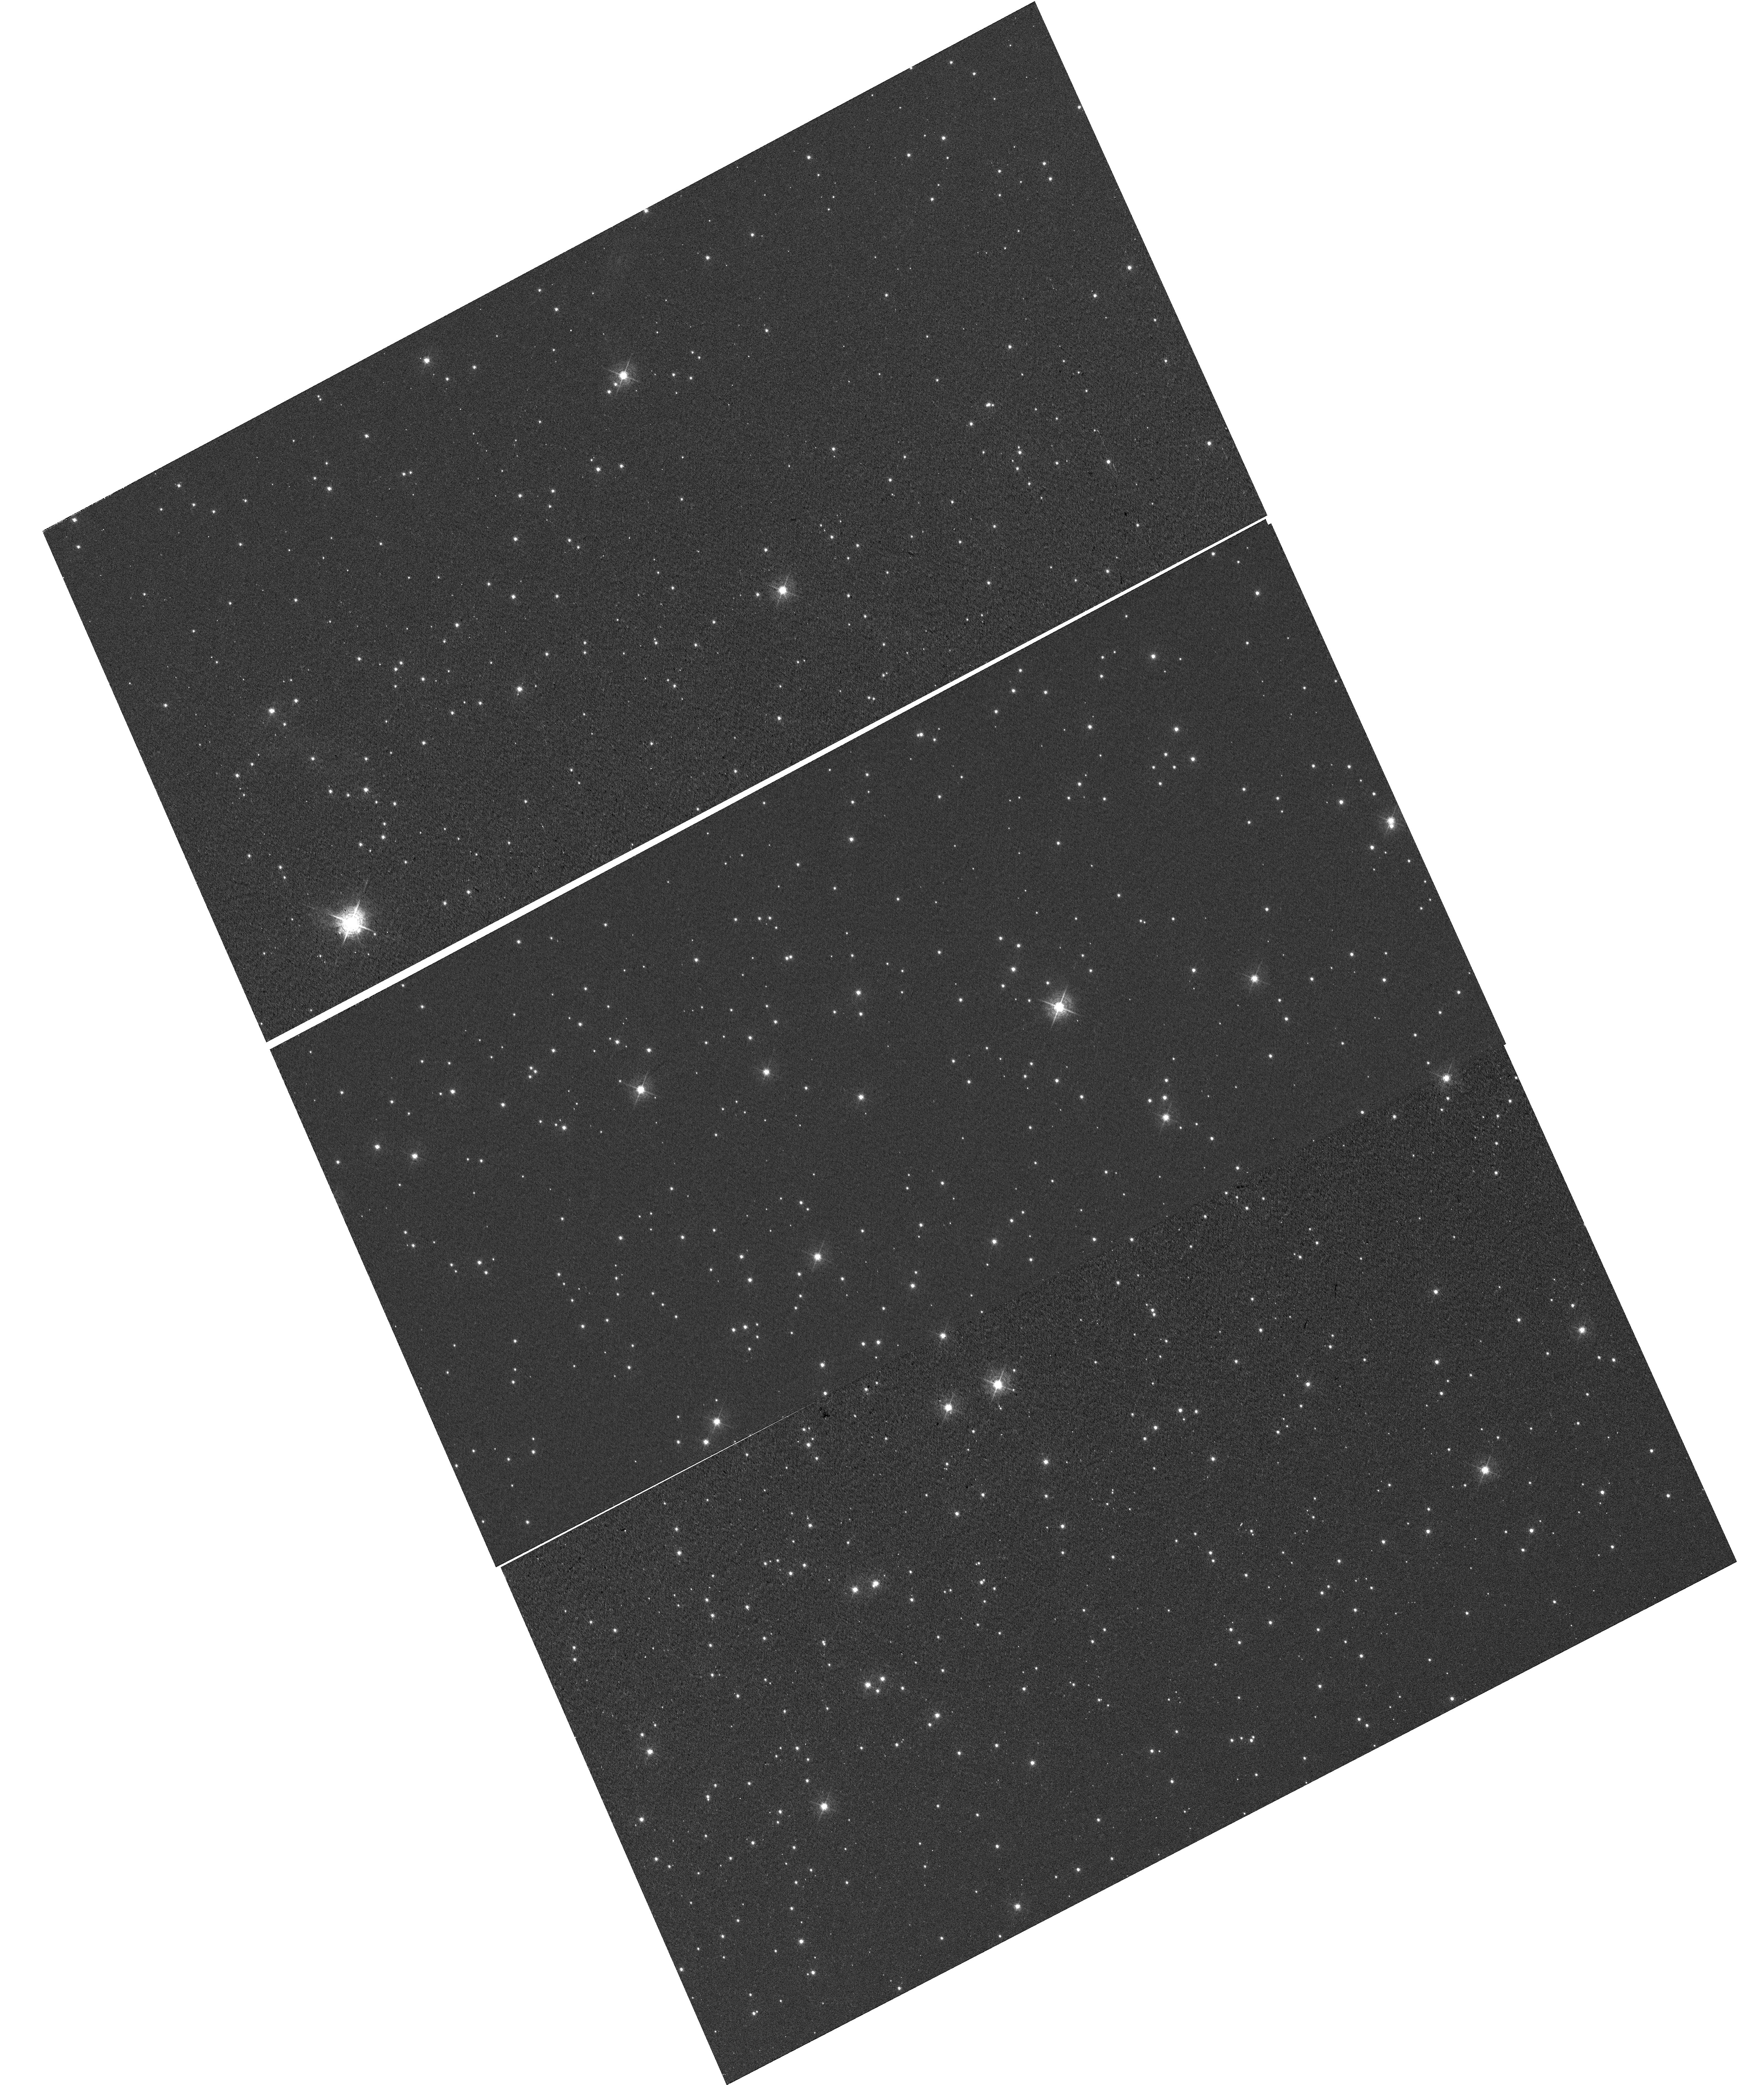
Target: NGC-6791
Instrument: WFC3/UVIS
Filter: F502N
Exposure: 30 min
Observation ID: hst_13083_05_wfc3_uvis_f502n_ic5w05

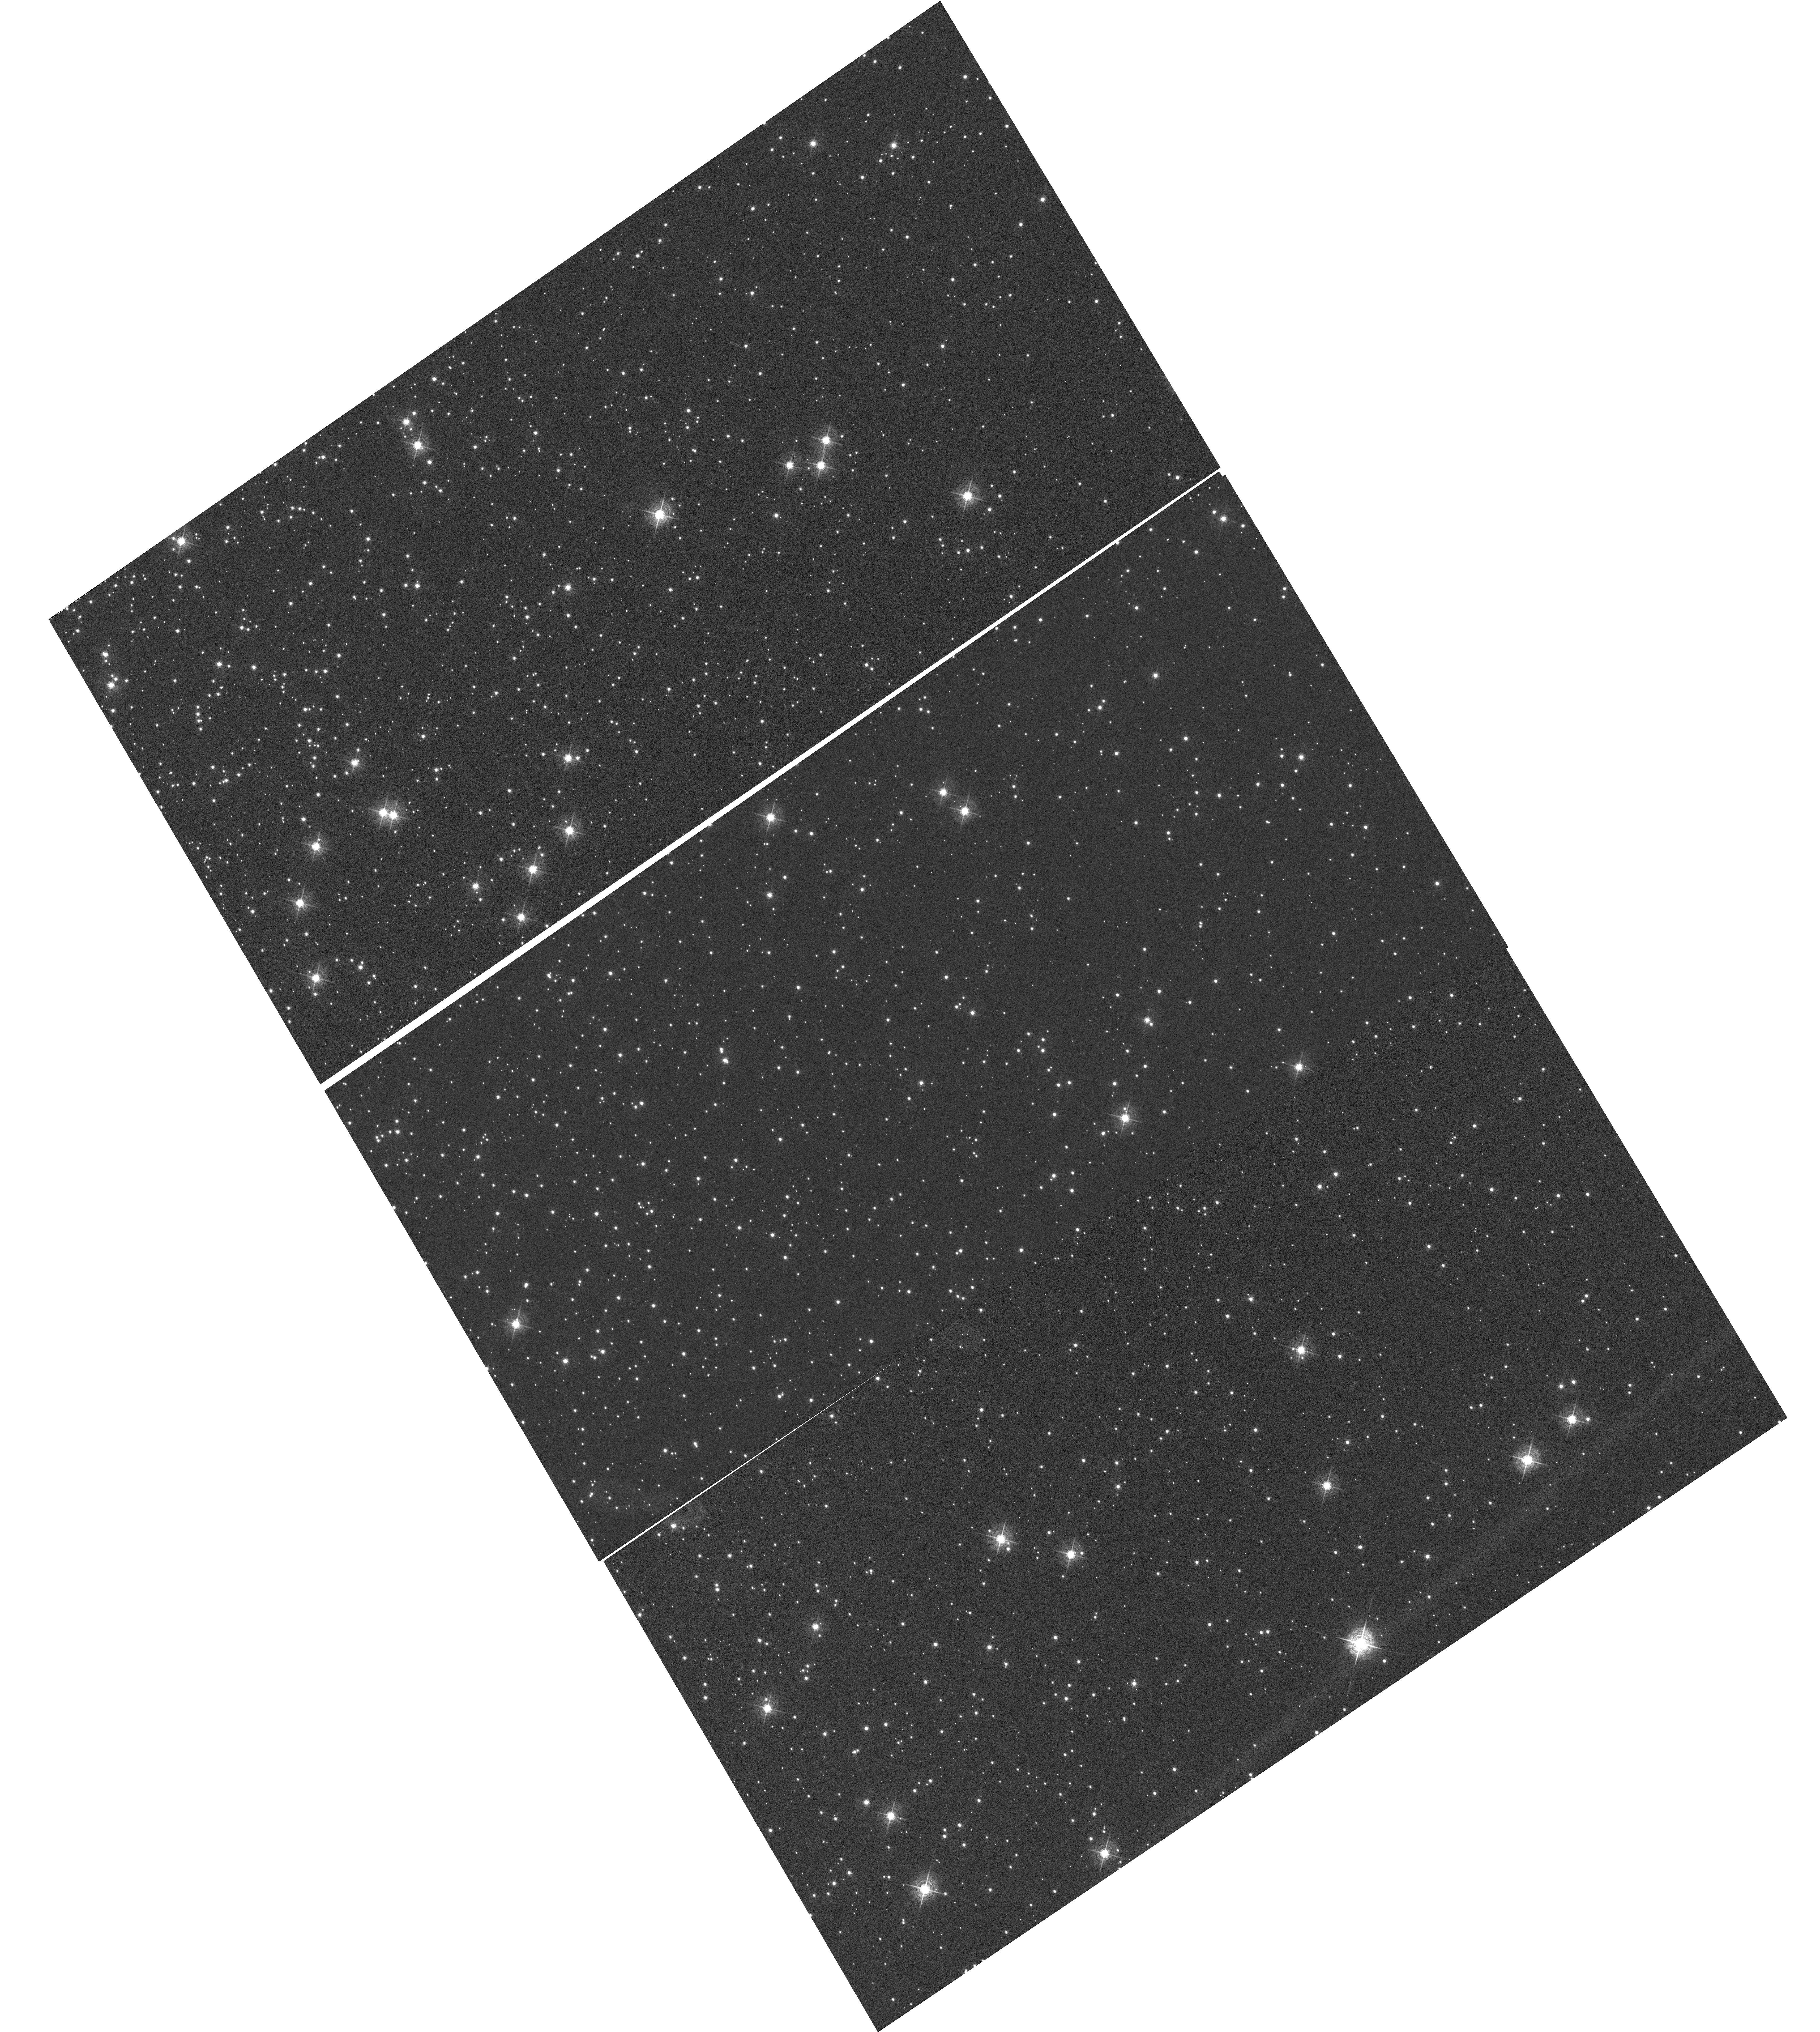
Target: NGC-104
Instrument: WFC3/UVIS
Filter: F502N
Exposure: 1.4 h
Observation ID: hst_13083_04_wfc3_uvis_f502n_ic5w04

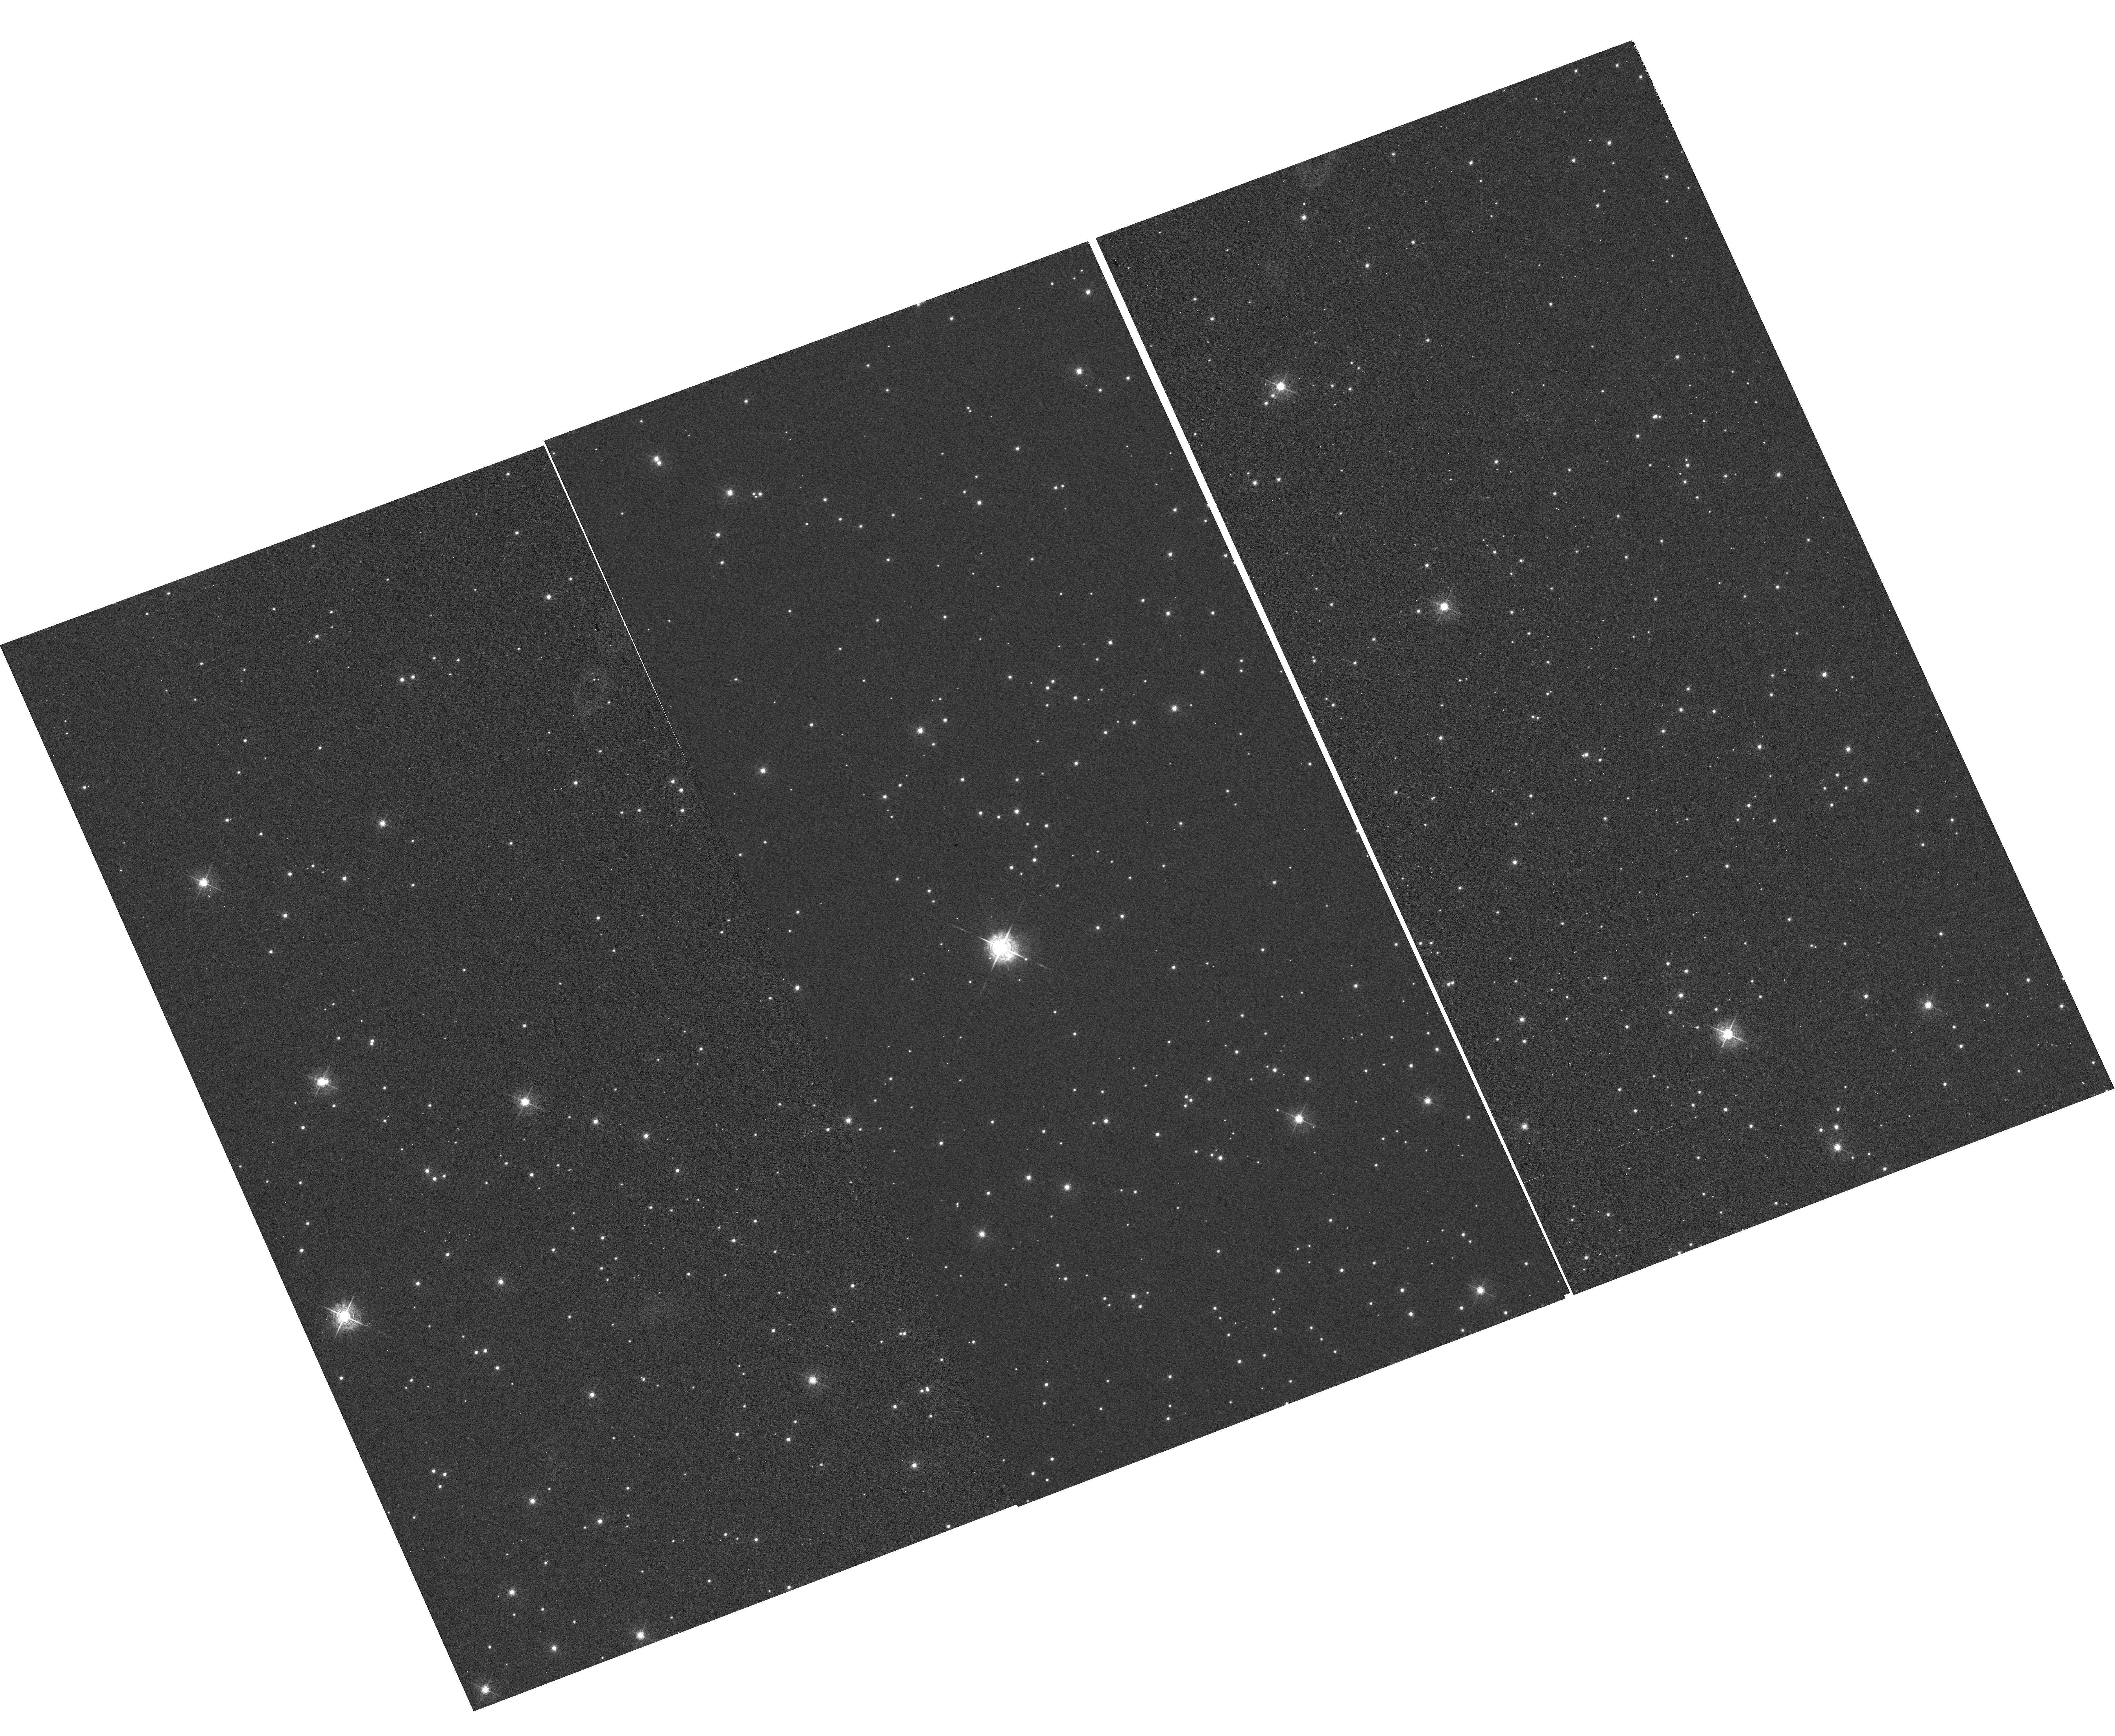
Target: NGC-6791
Instrument: WFC3/UVIS
Filter: F502N
Exposure: 30 min
Observation ID: hst_13083_01_wfc3_uvis_f502n_ic5w01

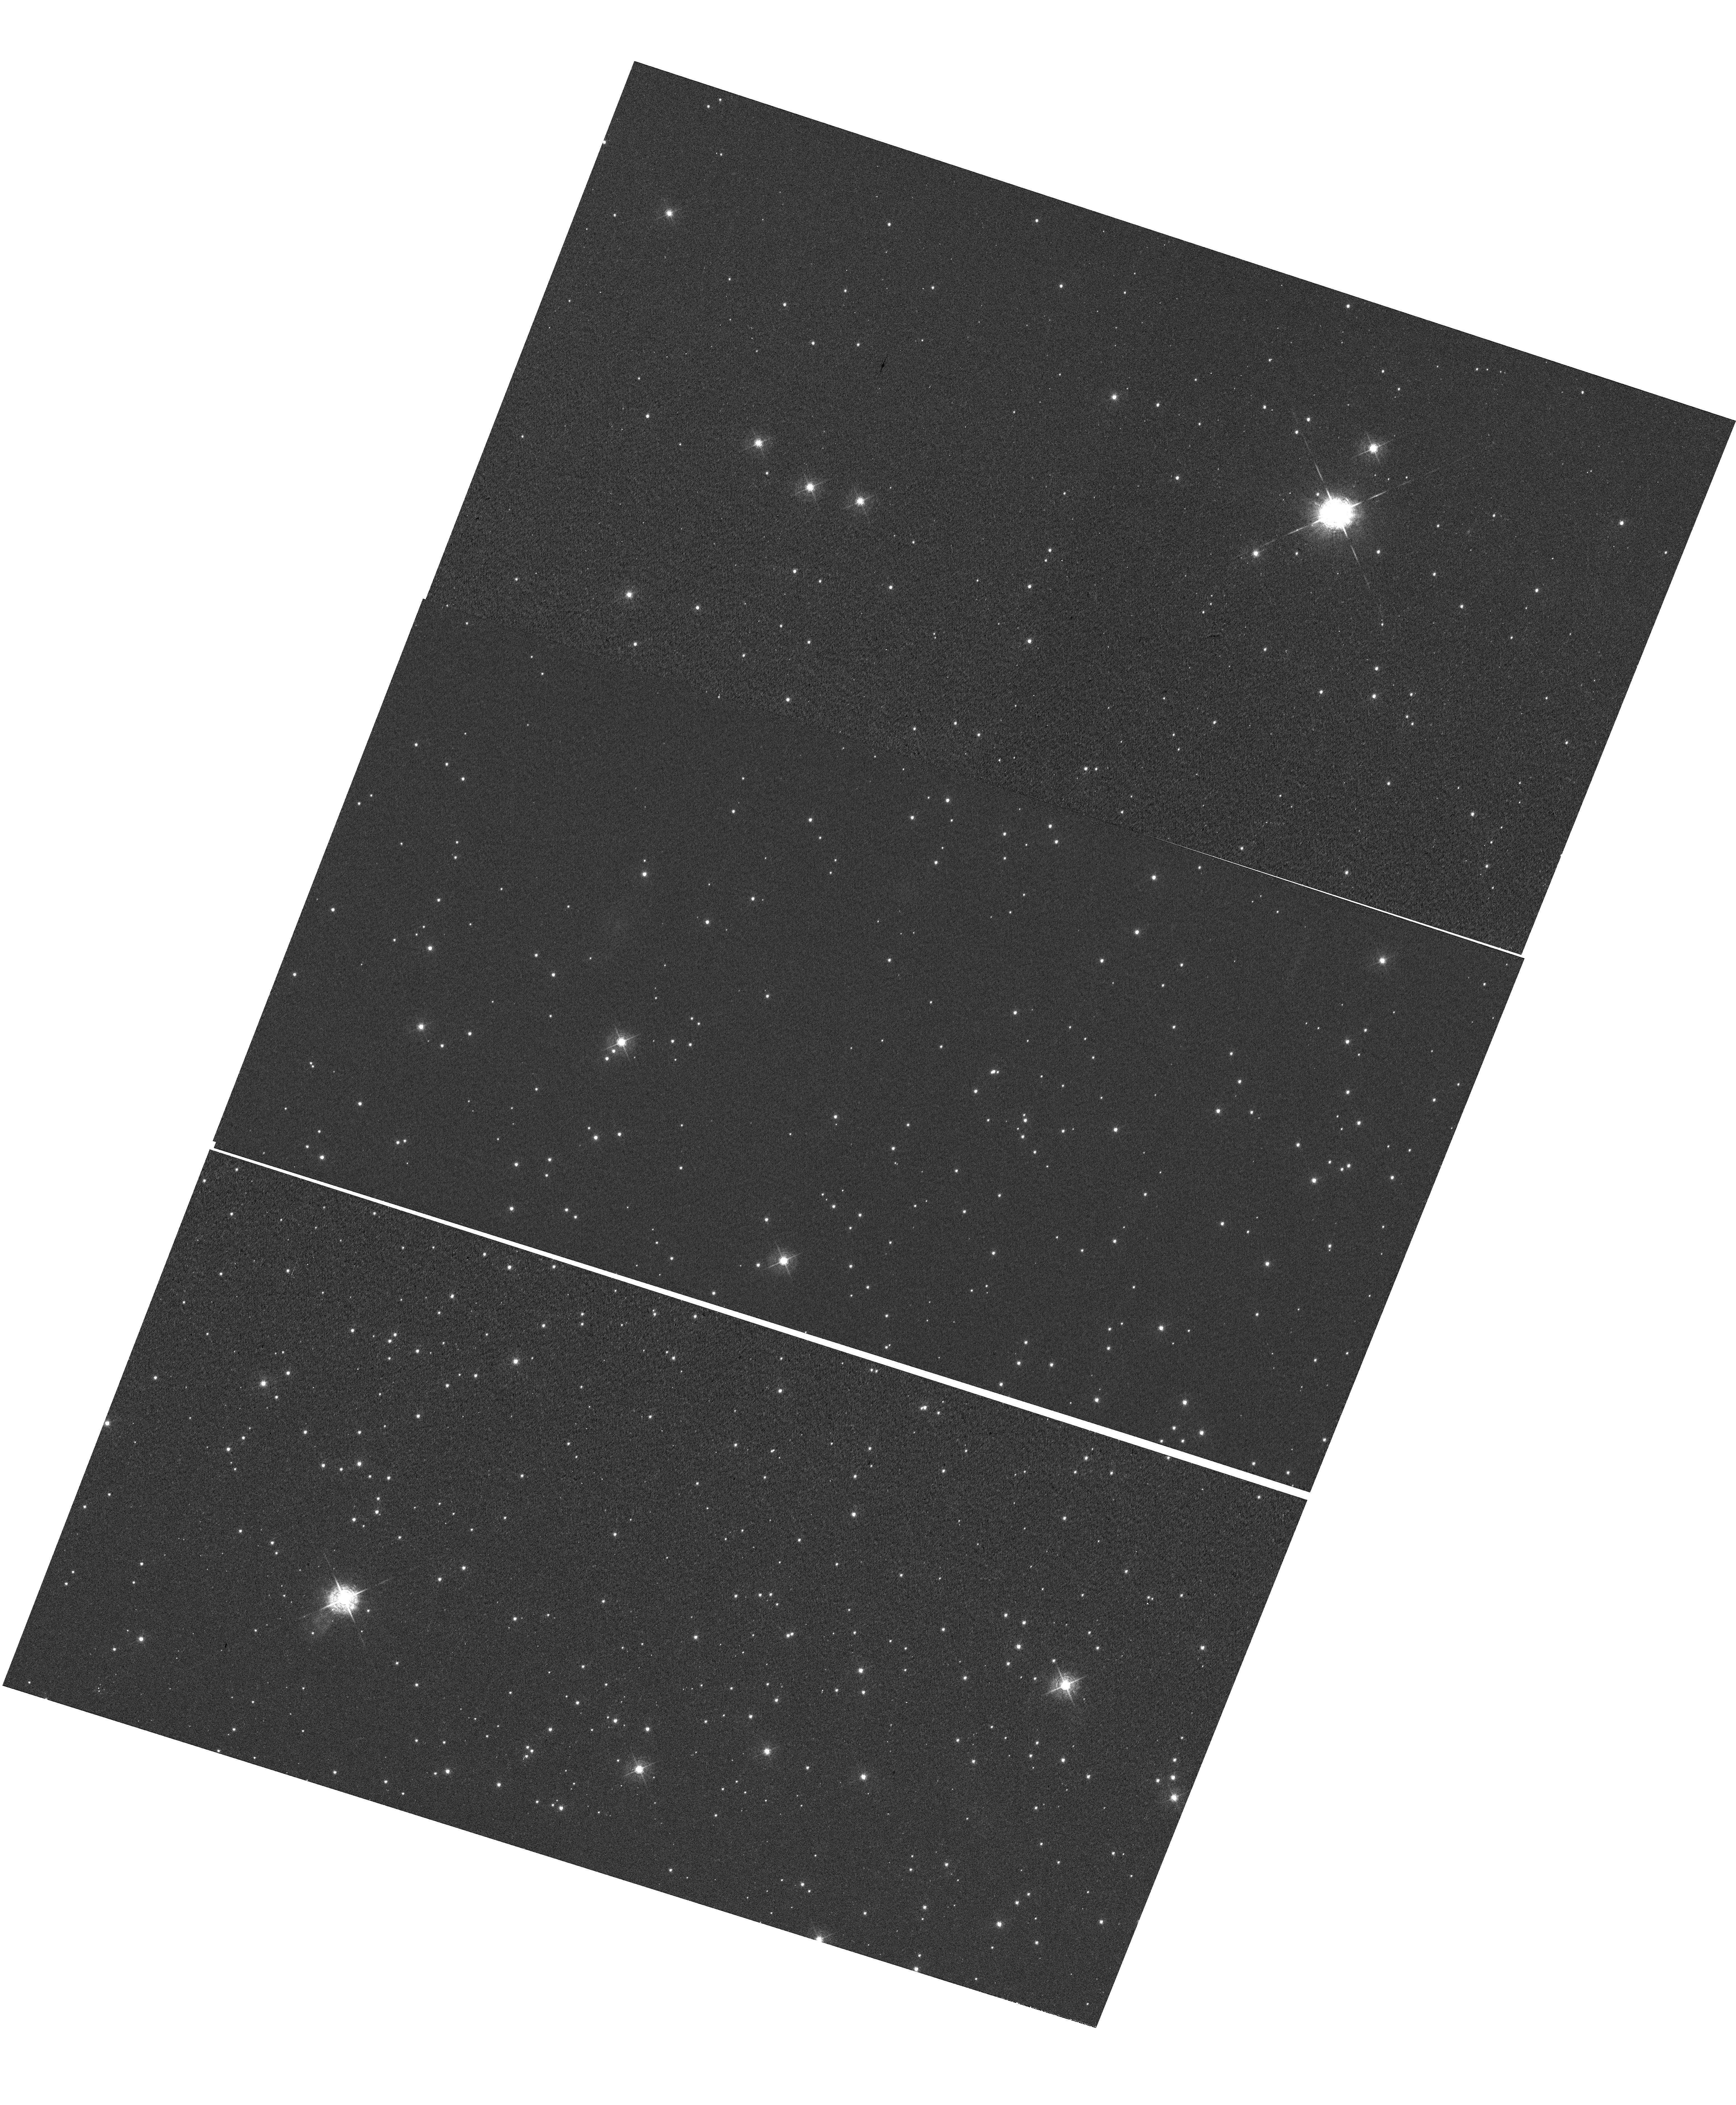
Target: NGC-6791
Instrument: WFC3/UVIS
Filter: F502N
Exposure: 30 min
Observation ID: hst_13083_03_wfc3_uvis_f502n_ic5w03

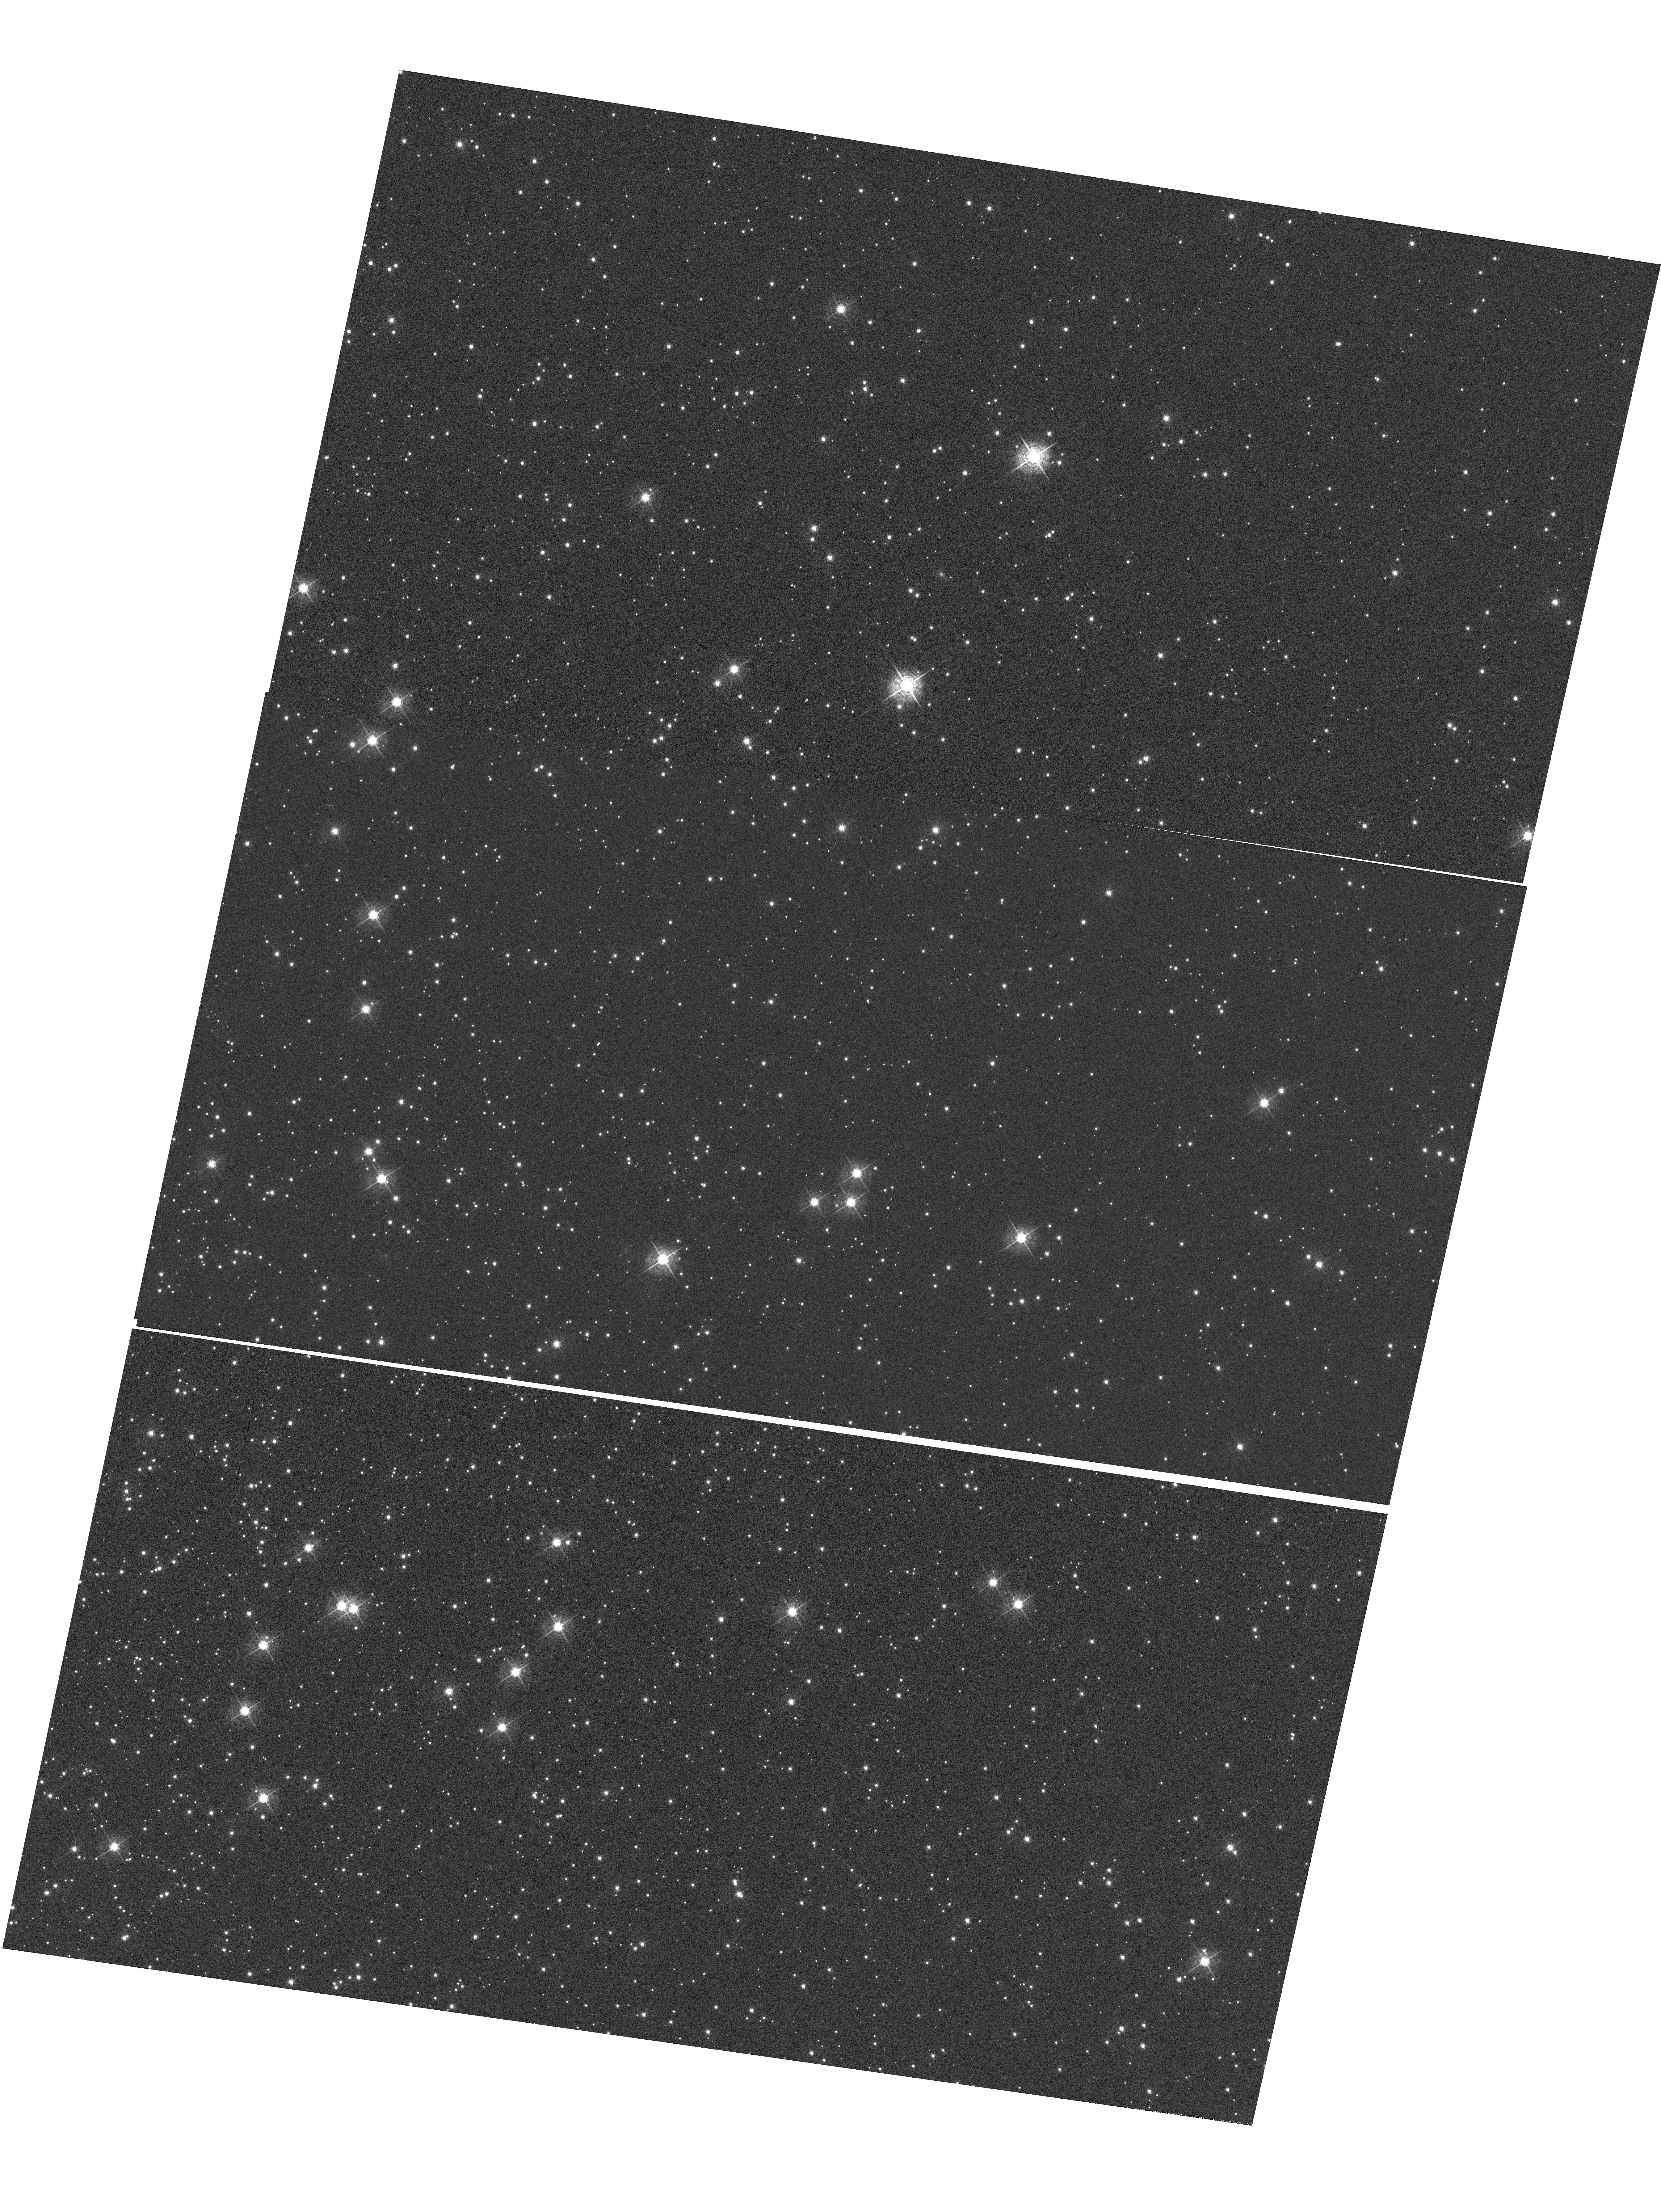
Target: NGC-104
Instrument: WFC3/UVIS
Filter: F502N
Exposure: 1.4 h
Observation ID: hst_13083_06_wfc3_uvis_f502n_ic5w06

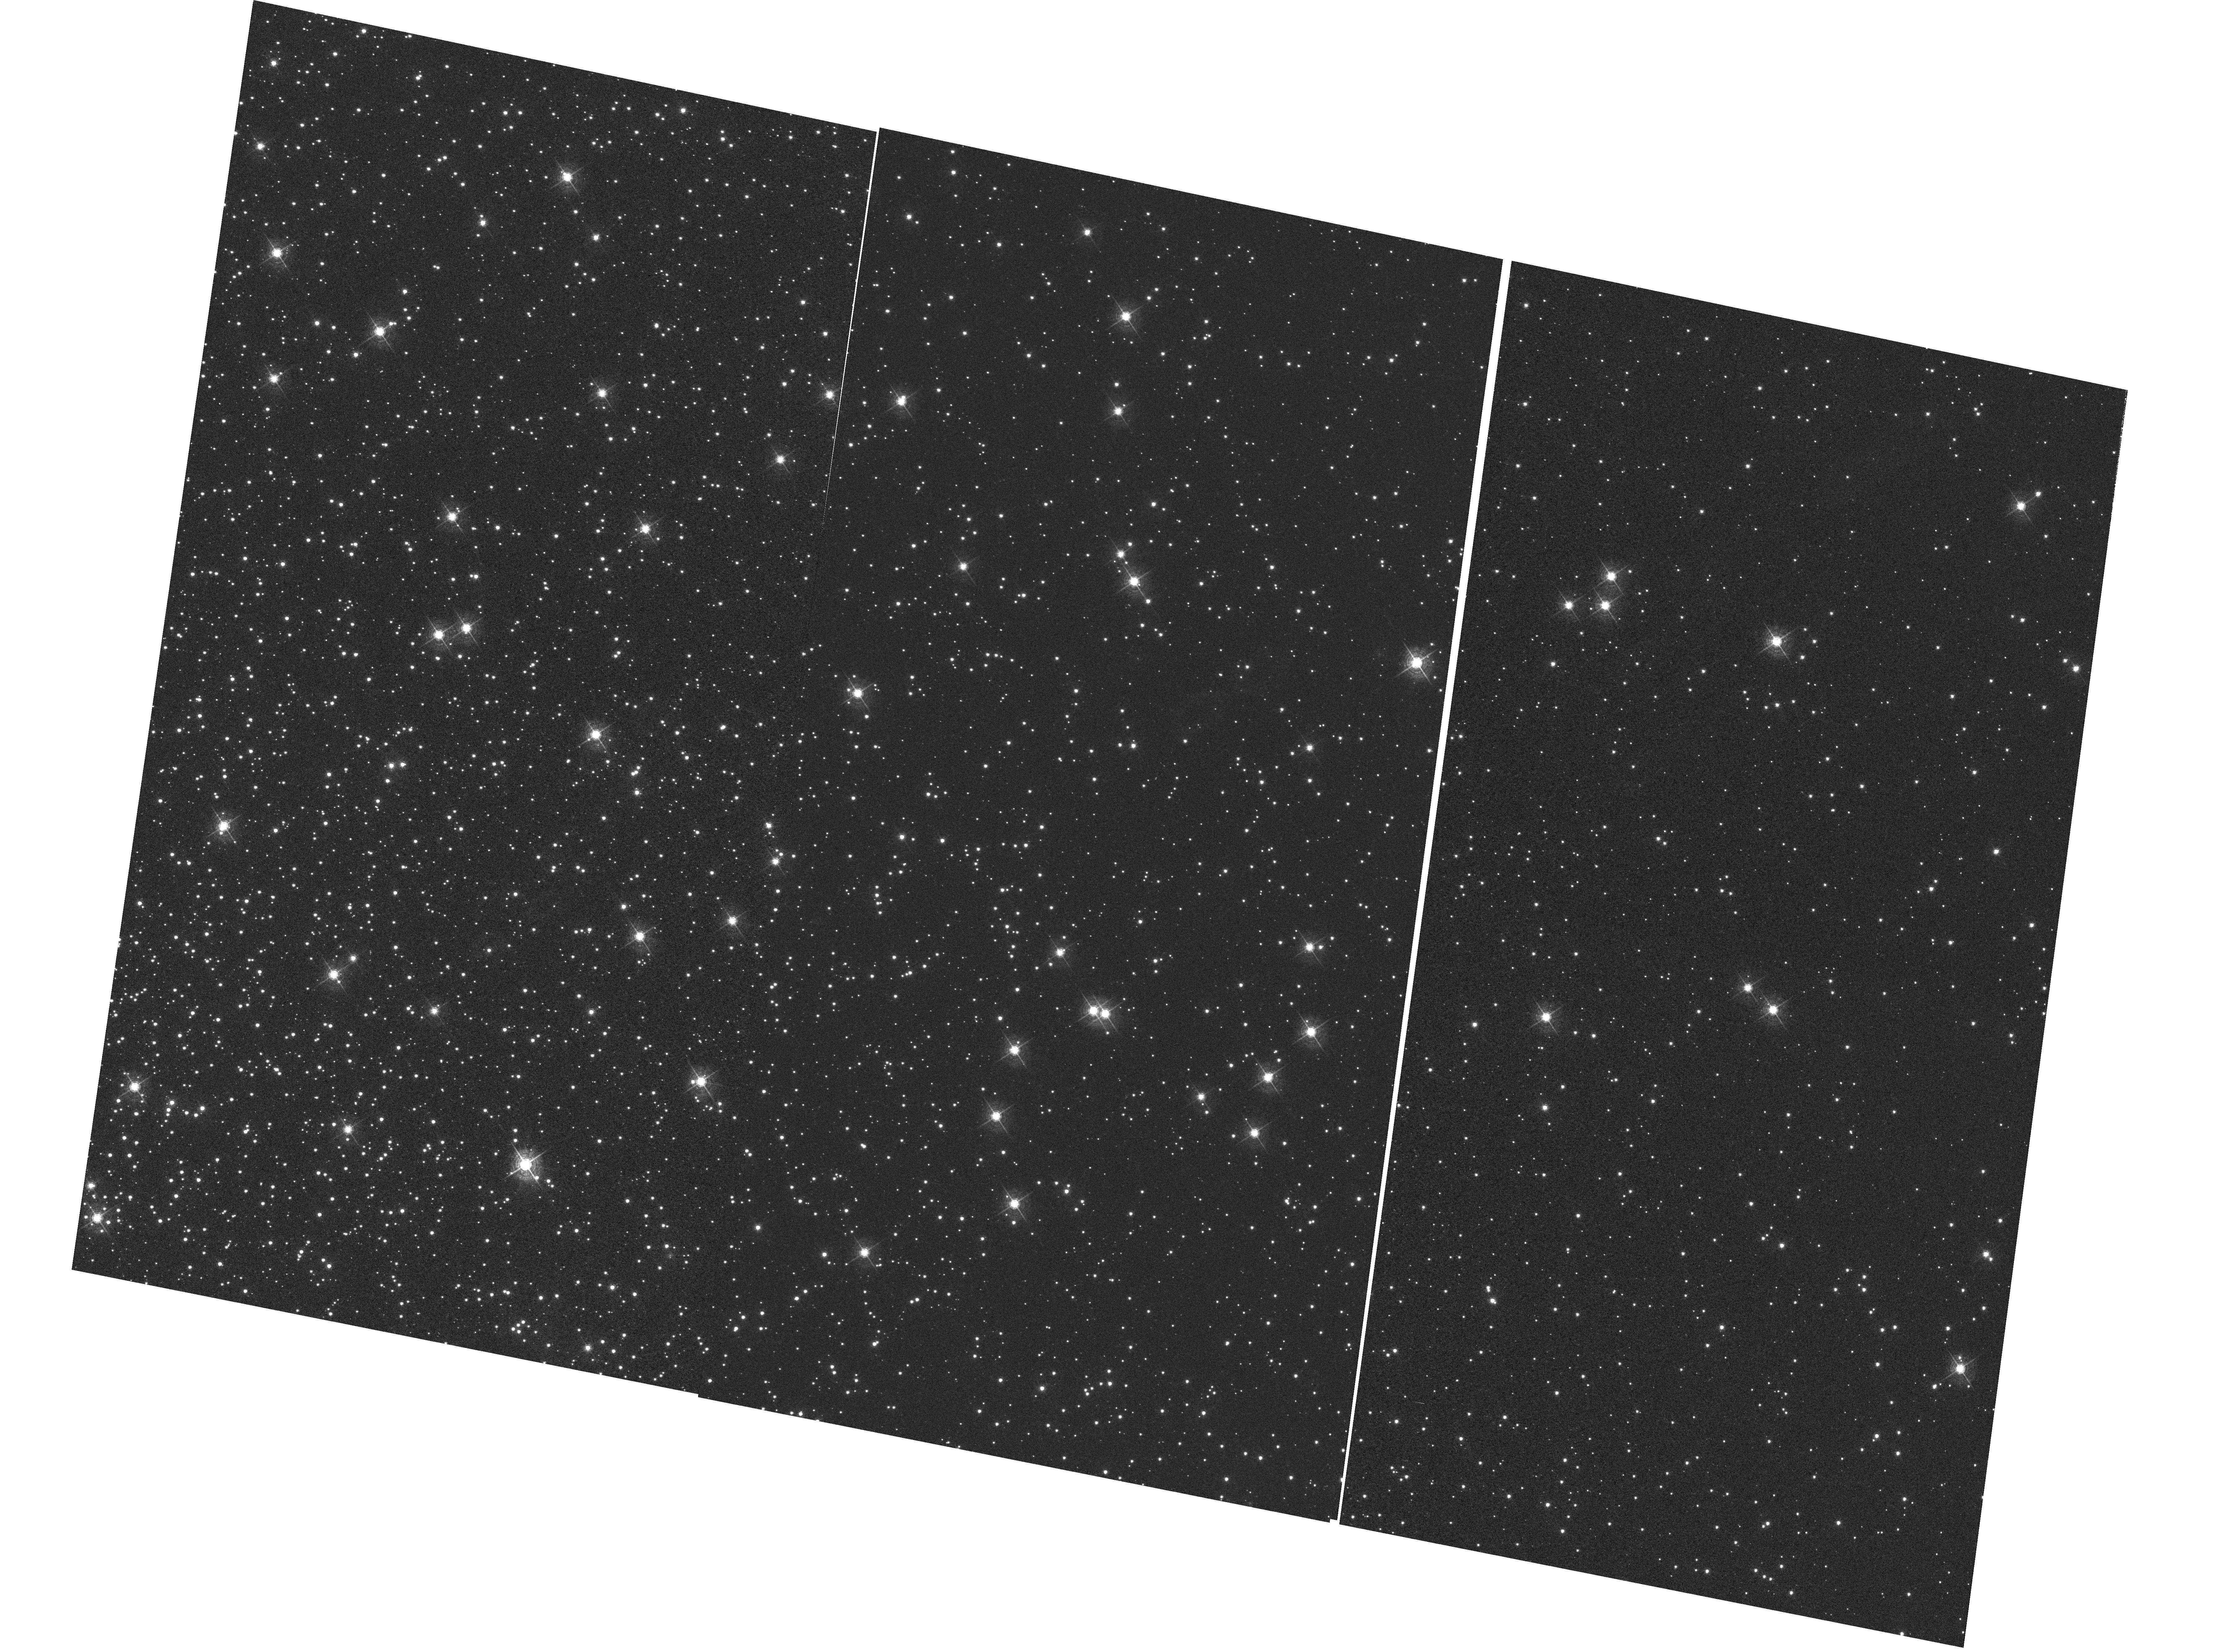
Target: NGC-104
Instrument: WFC3/UVIS
Filter: F502N
Exposure: 1.4 h
Observation ID: hst_13083_02_wfc3_uvis_f502n_ic5w02

UVIS CTE Monitor {star clusters} (PI: Noeske, Kai G.)

This program extends the Cycle 17 to 19 external CTE calibration (CAL/WFC3 IDs 11924, 12379, 12692) program for WFC3/UVIS over Cycle 20. Targets are (i) the sparse cluster NGC 6791 observed in Cycle 17, to continue a consistent set of observations that allows to isolate the time evolution of the CTE, and (ii) a denser field in 47 Tuc (NGC 104). The latter will provide data to measure the dependence of the CTE on field crowding. It will also provide a consistent comparison between the CTE evolution of WFC3/UVIS and that of ACS/WFC at the same time into the flight, because ACS/WFC CTE data were based on 47 Tuc observations. Additional observations of 47 Tuc over a range of sky backgrounds will provide a wide range of background levels to measure the background dependence of the UVIS CTE. Goals are (i) the continued monitoring of the time evolution of the WFC3/UVIS CTE, (ii) establishing the detector X, Y dependence of the CTE, (iii) CTE dependence on the source flux and the background level and (iv) an improved CTE correction model based on these measurements. These goals include CTE effects on both photometry and astrometry.